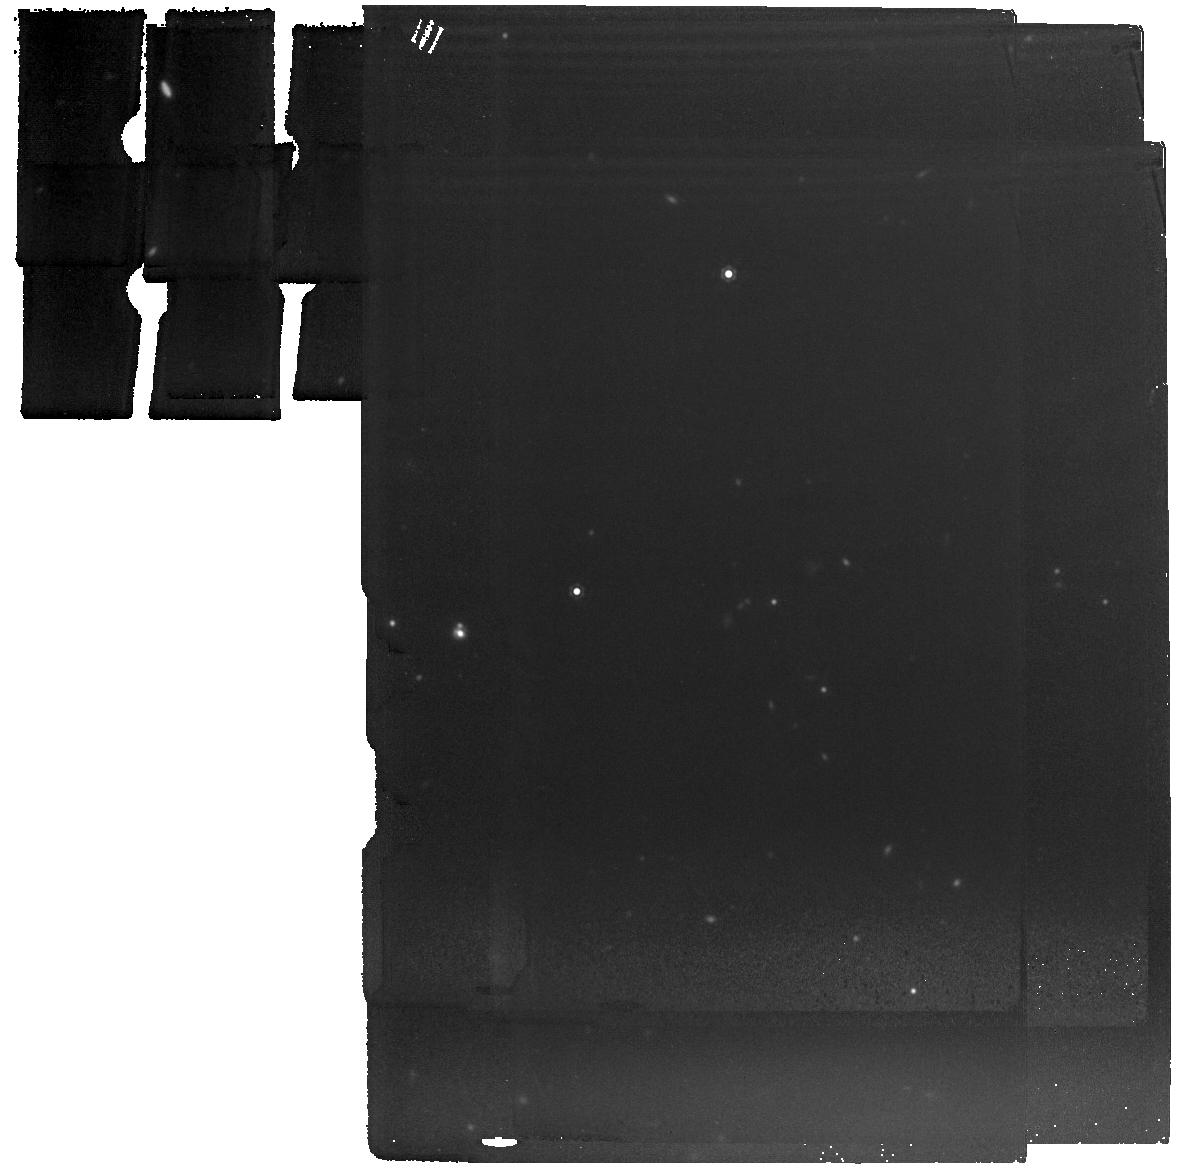
Target: COSMOS-GL-1
Instrument: MIRI
Filter: F1280W
Exposure: 15 min
Observation ID: jw06595-o002_t001_miri_f1280w

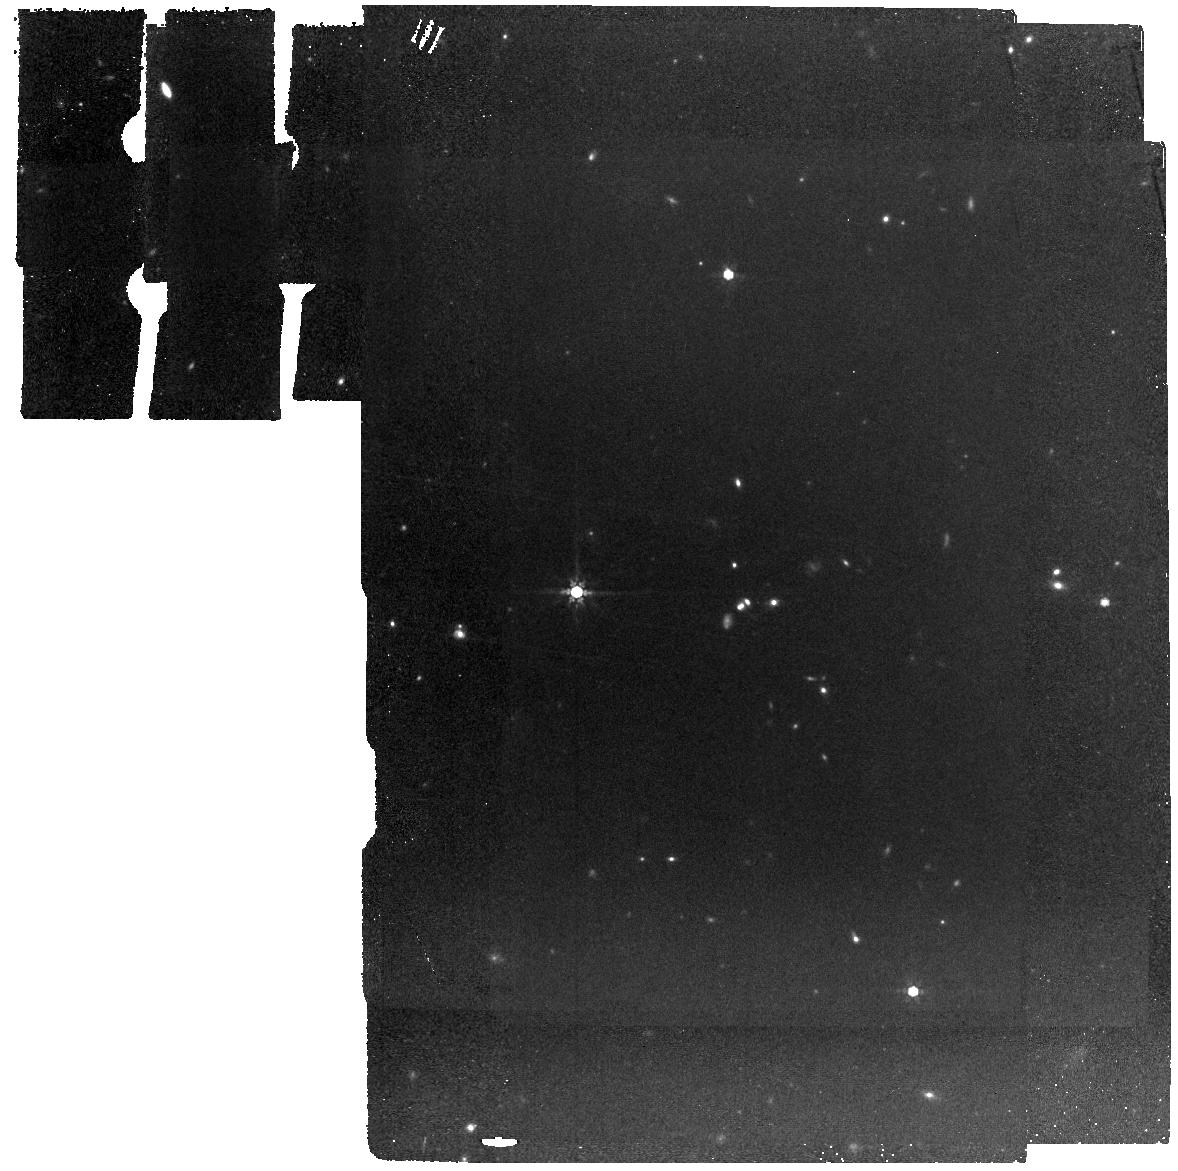
Target: COSMOS-GL-1
Instrument: MIRI
Filter: F770W
Exposure: 15 min
Observation ID: jw06595-o002_t001_miri_f770w

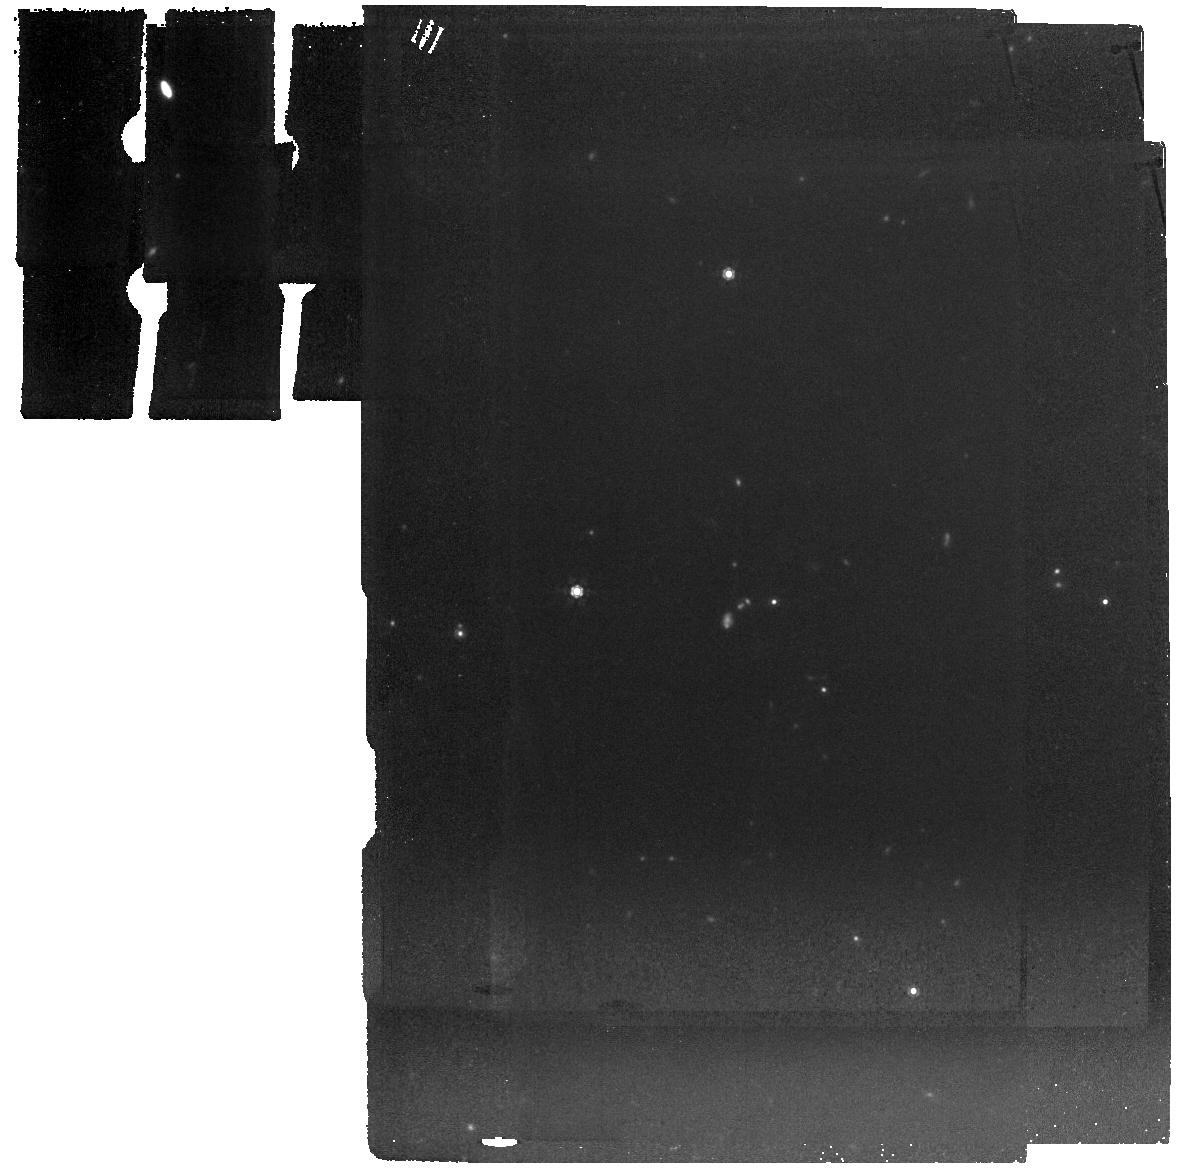
Target: COSMOS-GL-1
Instrument: MIRI
Filter: F1000W
Exposure: 15 min
Observation ID: jw06595-o002_t001_miri_f1000w

Giant in the Infant Universe: Identification of A Record-breaking Strongly-lensed (Ancestor of) Extremely Massive Quiescent Galaxy (PI: Zhuang, Mingyang)

The discovery of massive (>10^10Msun) quiescent galaxies 1–2 Gyr after the Big Bang challenges our current understanding of galaxy evolution and cosmology. We report a new serendipitously discovered galaxy-scale strong gravitational lensing system, dubbed COSMOS-GL-1, which exhibits exceptionally red color with a dramatic flux drop of >~4.4 mag between the NIRCam F150W and F277W filters. Photometric redshifts derived from different codes consistently converge to two solutions: (1) a record-breaking highest redshift (z=4.8-5.7), most massive (stellar mass~1.5×10^11Msun), compact (size~300 pc), quiescent galaxy, which formed most of its stars before z~11; (2) a record-breaking z~12.5 ultra-luminous galaxy with absolute UV magnitude ~−22.5 mag, manifesting itself as the most luminous and most massive (~10^10Msun) object at z∼>9 and the potential progenitor of the oldest quiescent galaxies at 3<z<5. The unique strength of strong lensing magnification makes our target to date the only object capable of studying the stellar properties of such rare objects in a spatially resolved manner. We propose to obtain NIRSpec IFU spectroscopy and MIRI F770W, F1000W, and F1280W imaging to derive unambiguous redshift and robust spatially-resolved star formation history. Confirmation of either solution with our proposed observations would set the most stringent constraints and challenges to existing galaxy formation/evolution models at cosmic dawn, which is crucial for designing more detailed observations of similar objects in the upcoming JWST Cycle 4 and future Cycles.